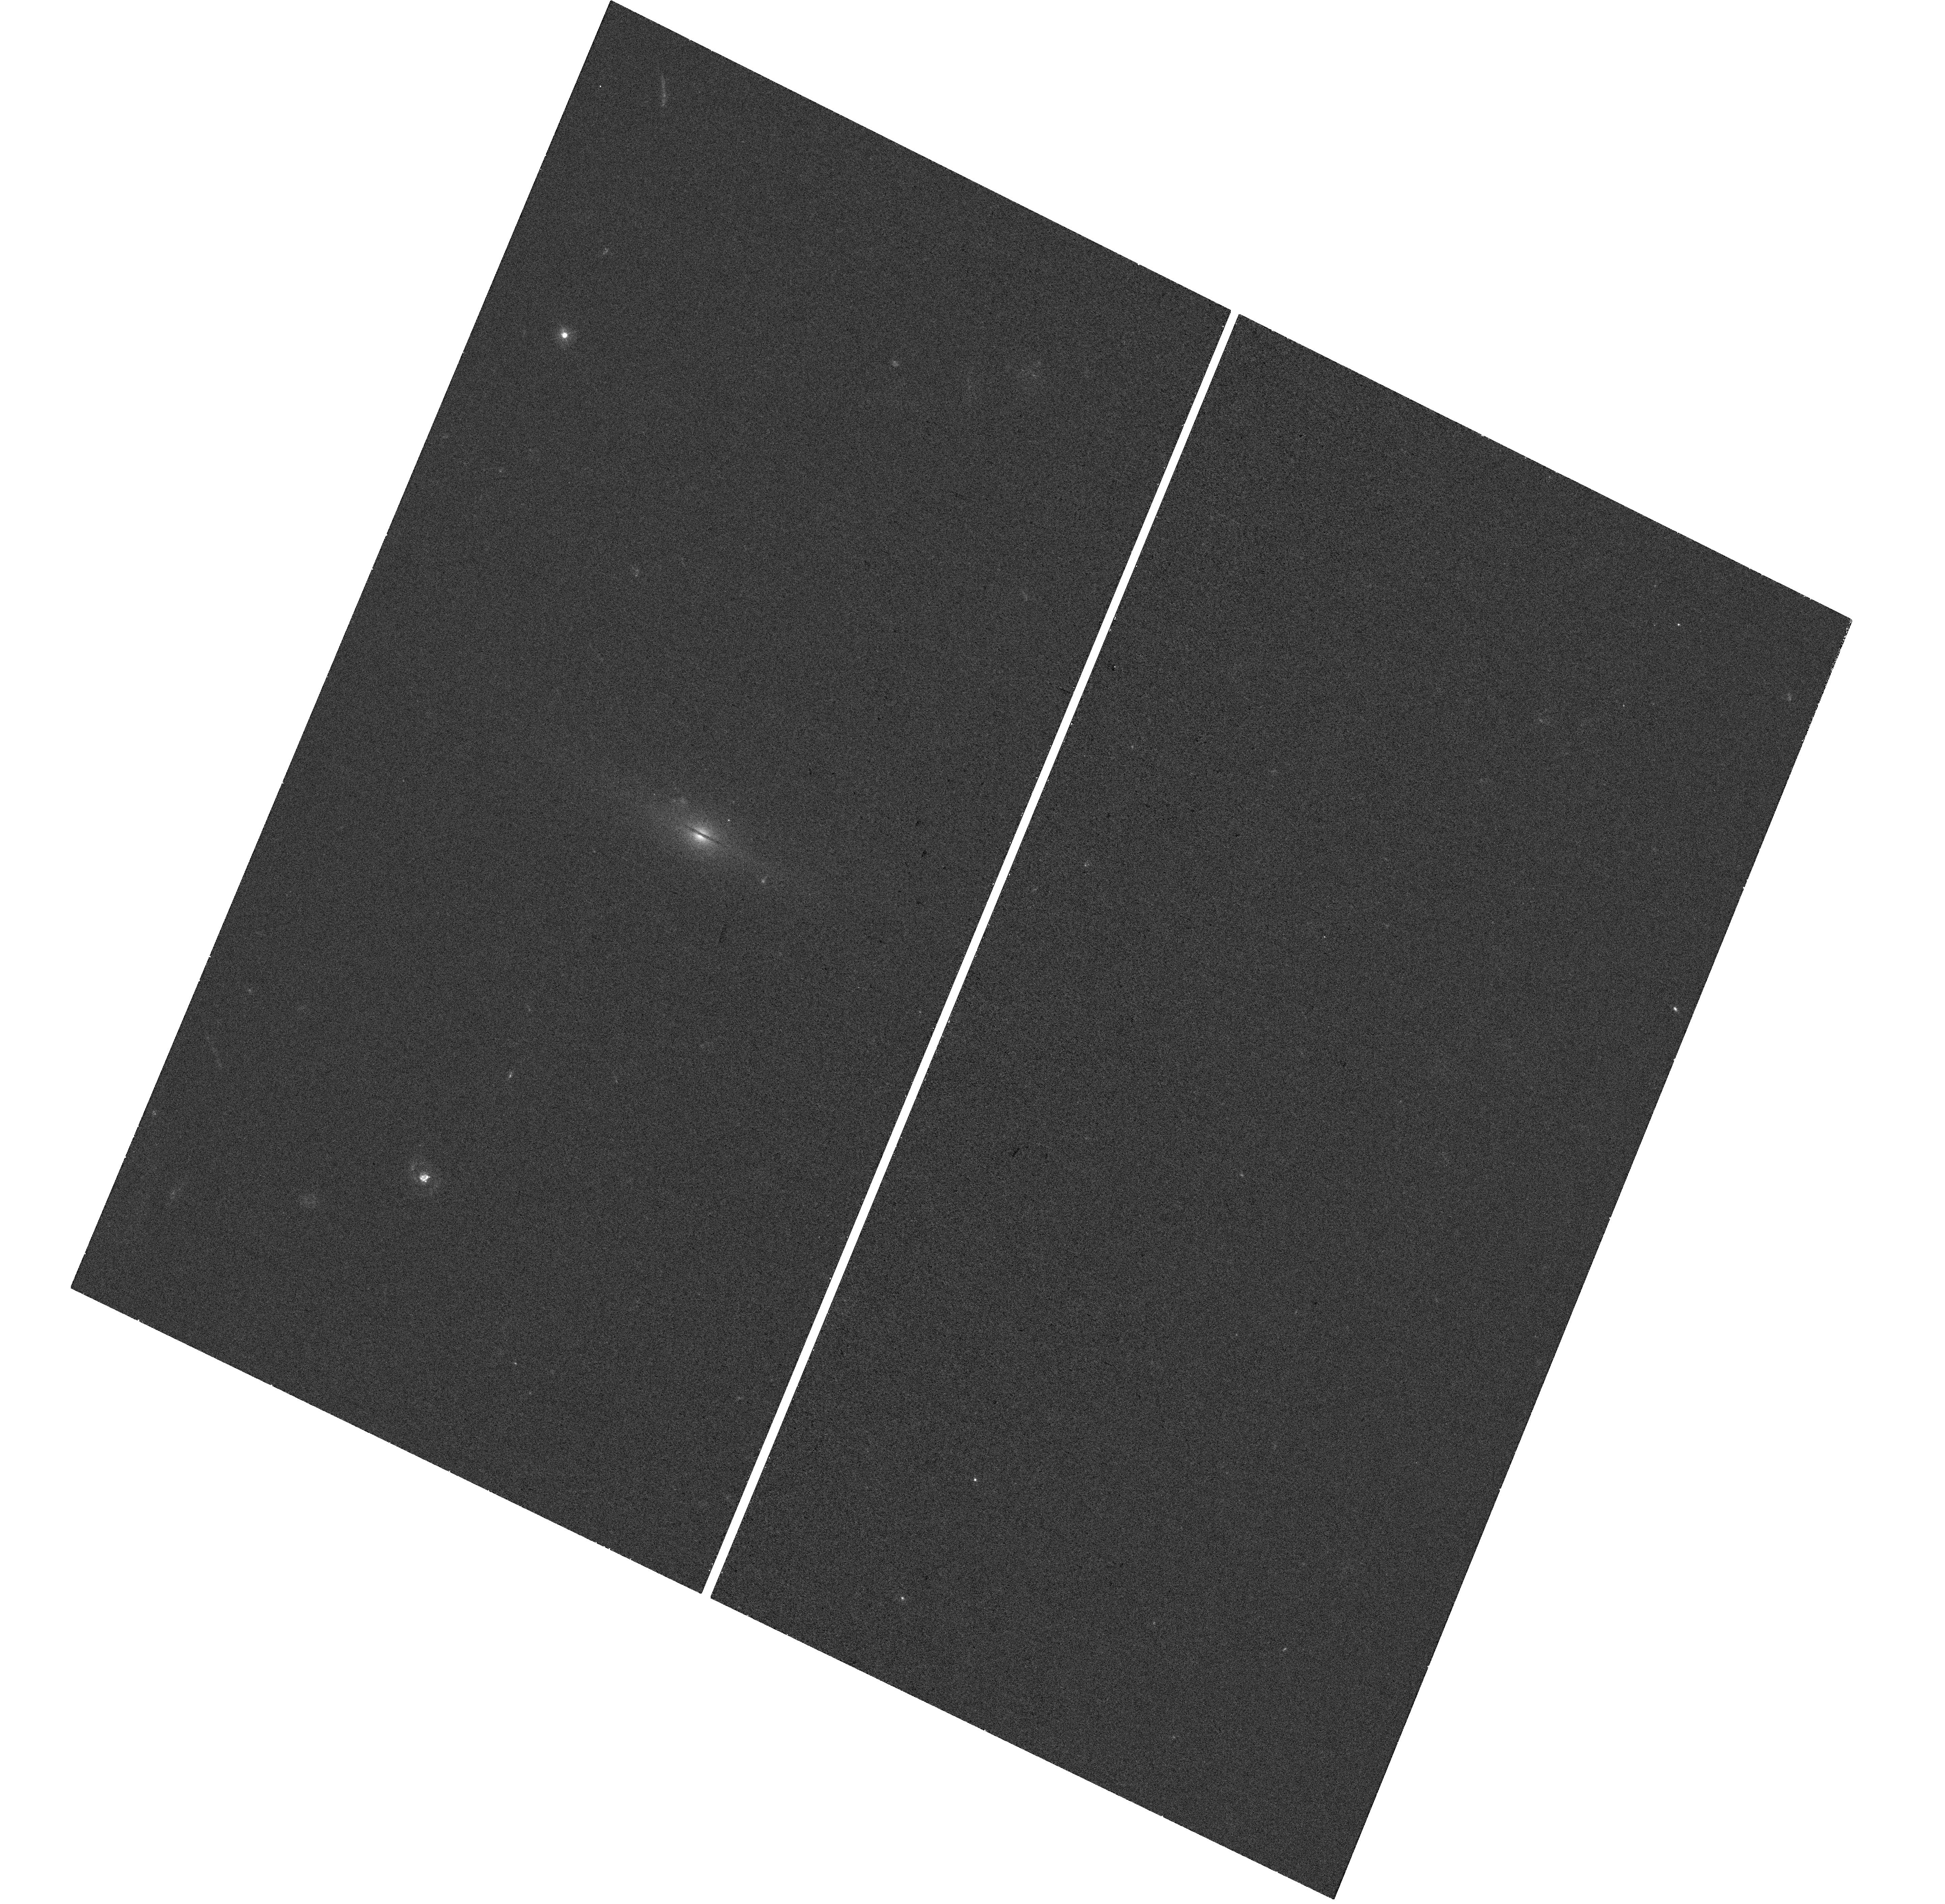
Target: HLX-1. Instrument: WFC3/UVIS. Filter: F300X. Exposure: 26 min. Observation ID: hst_15086_a2_wfc3_uvis_f300x_idjna2

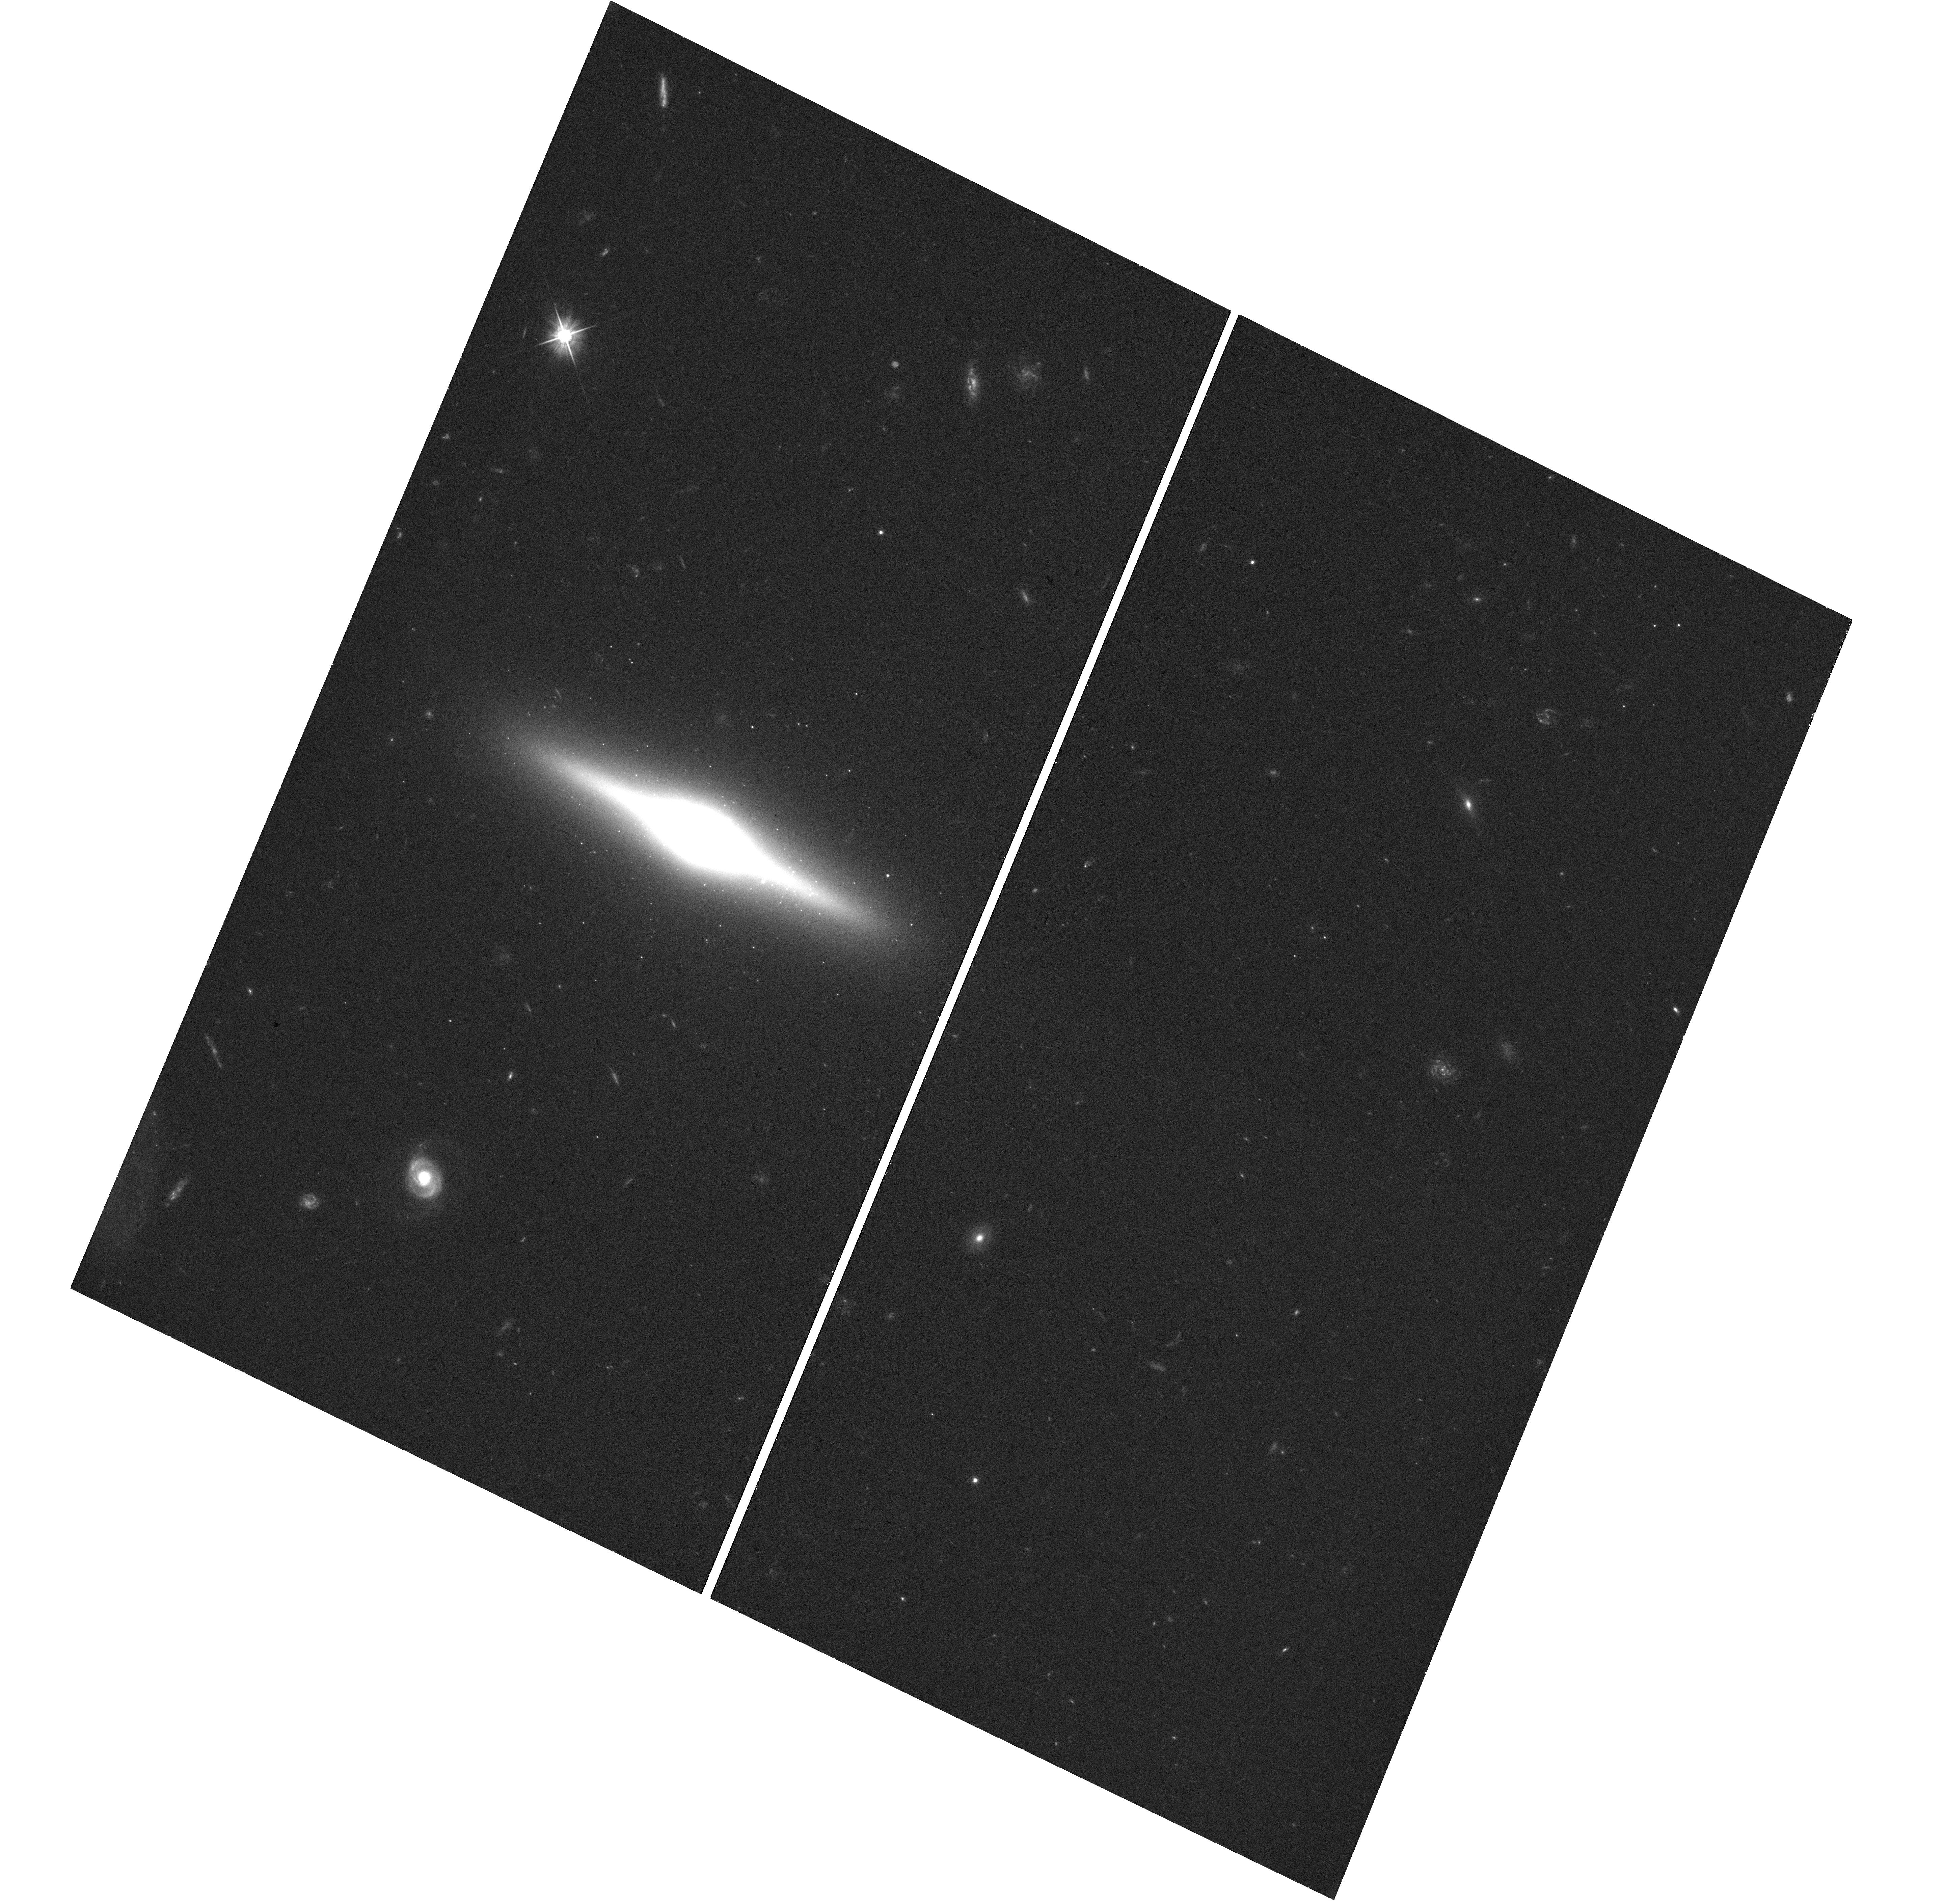
Target: HLX-1. Instrument: WFC3/UVIS. Filter: F555W. Exposure: 27 min. Observation ID: hst_15086_a2_wfc3_uvis_f555w_idjna2

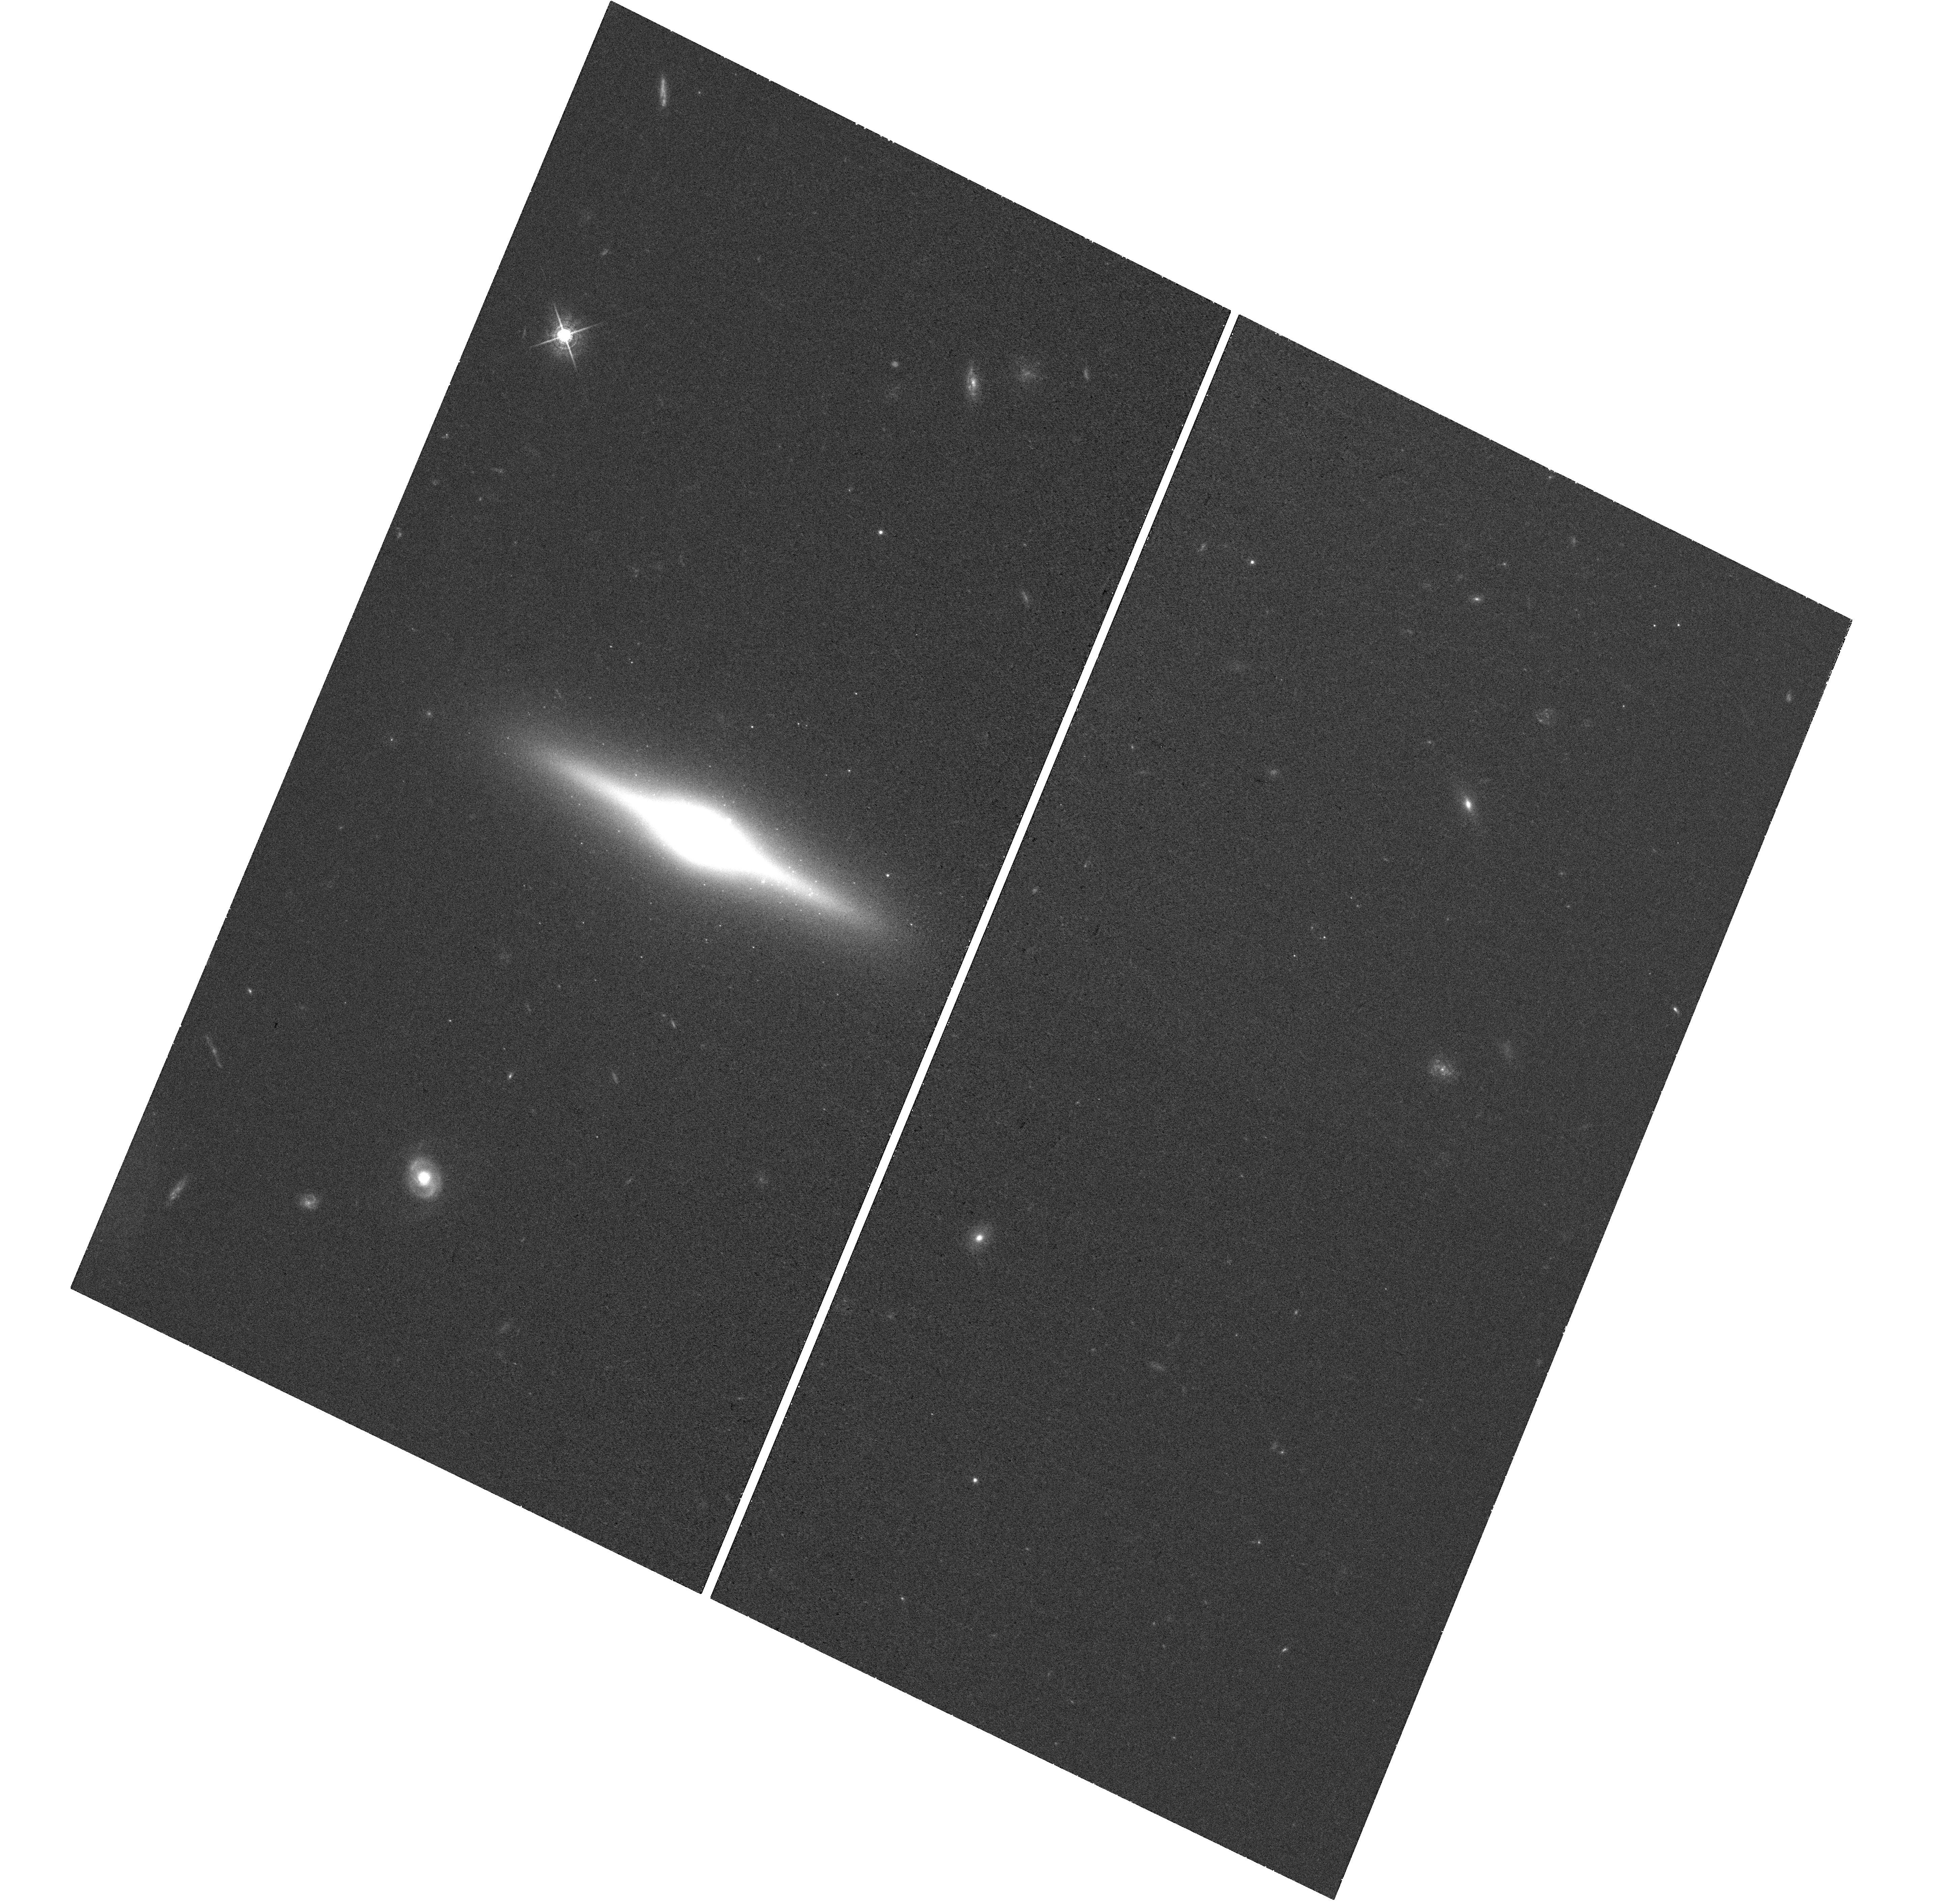
Target: HLX-1. Instrument: WFC3/UVIS. Filter: F621M. Exposure: 27 min. Observation ID: hst_15086_a2_wfc3_uvis_f621m_idjna2

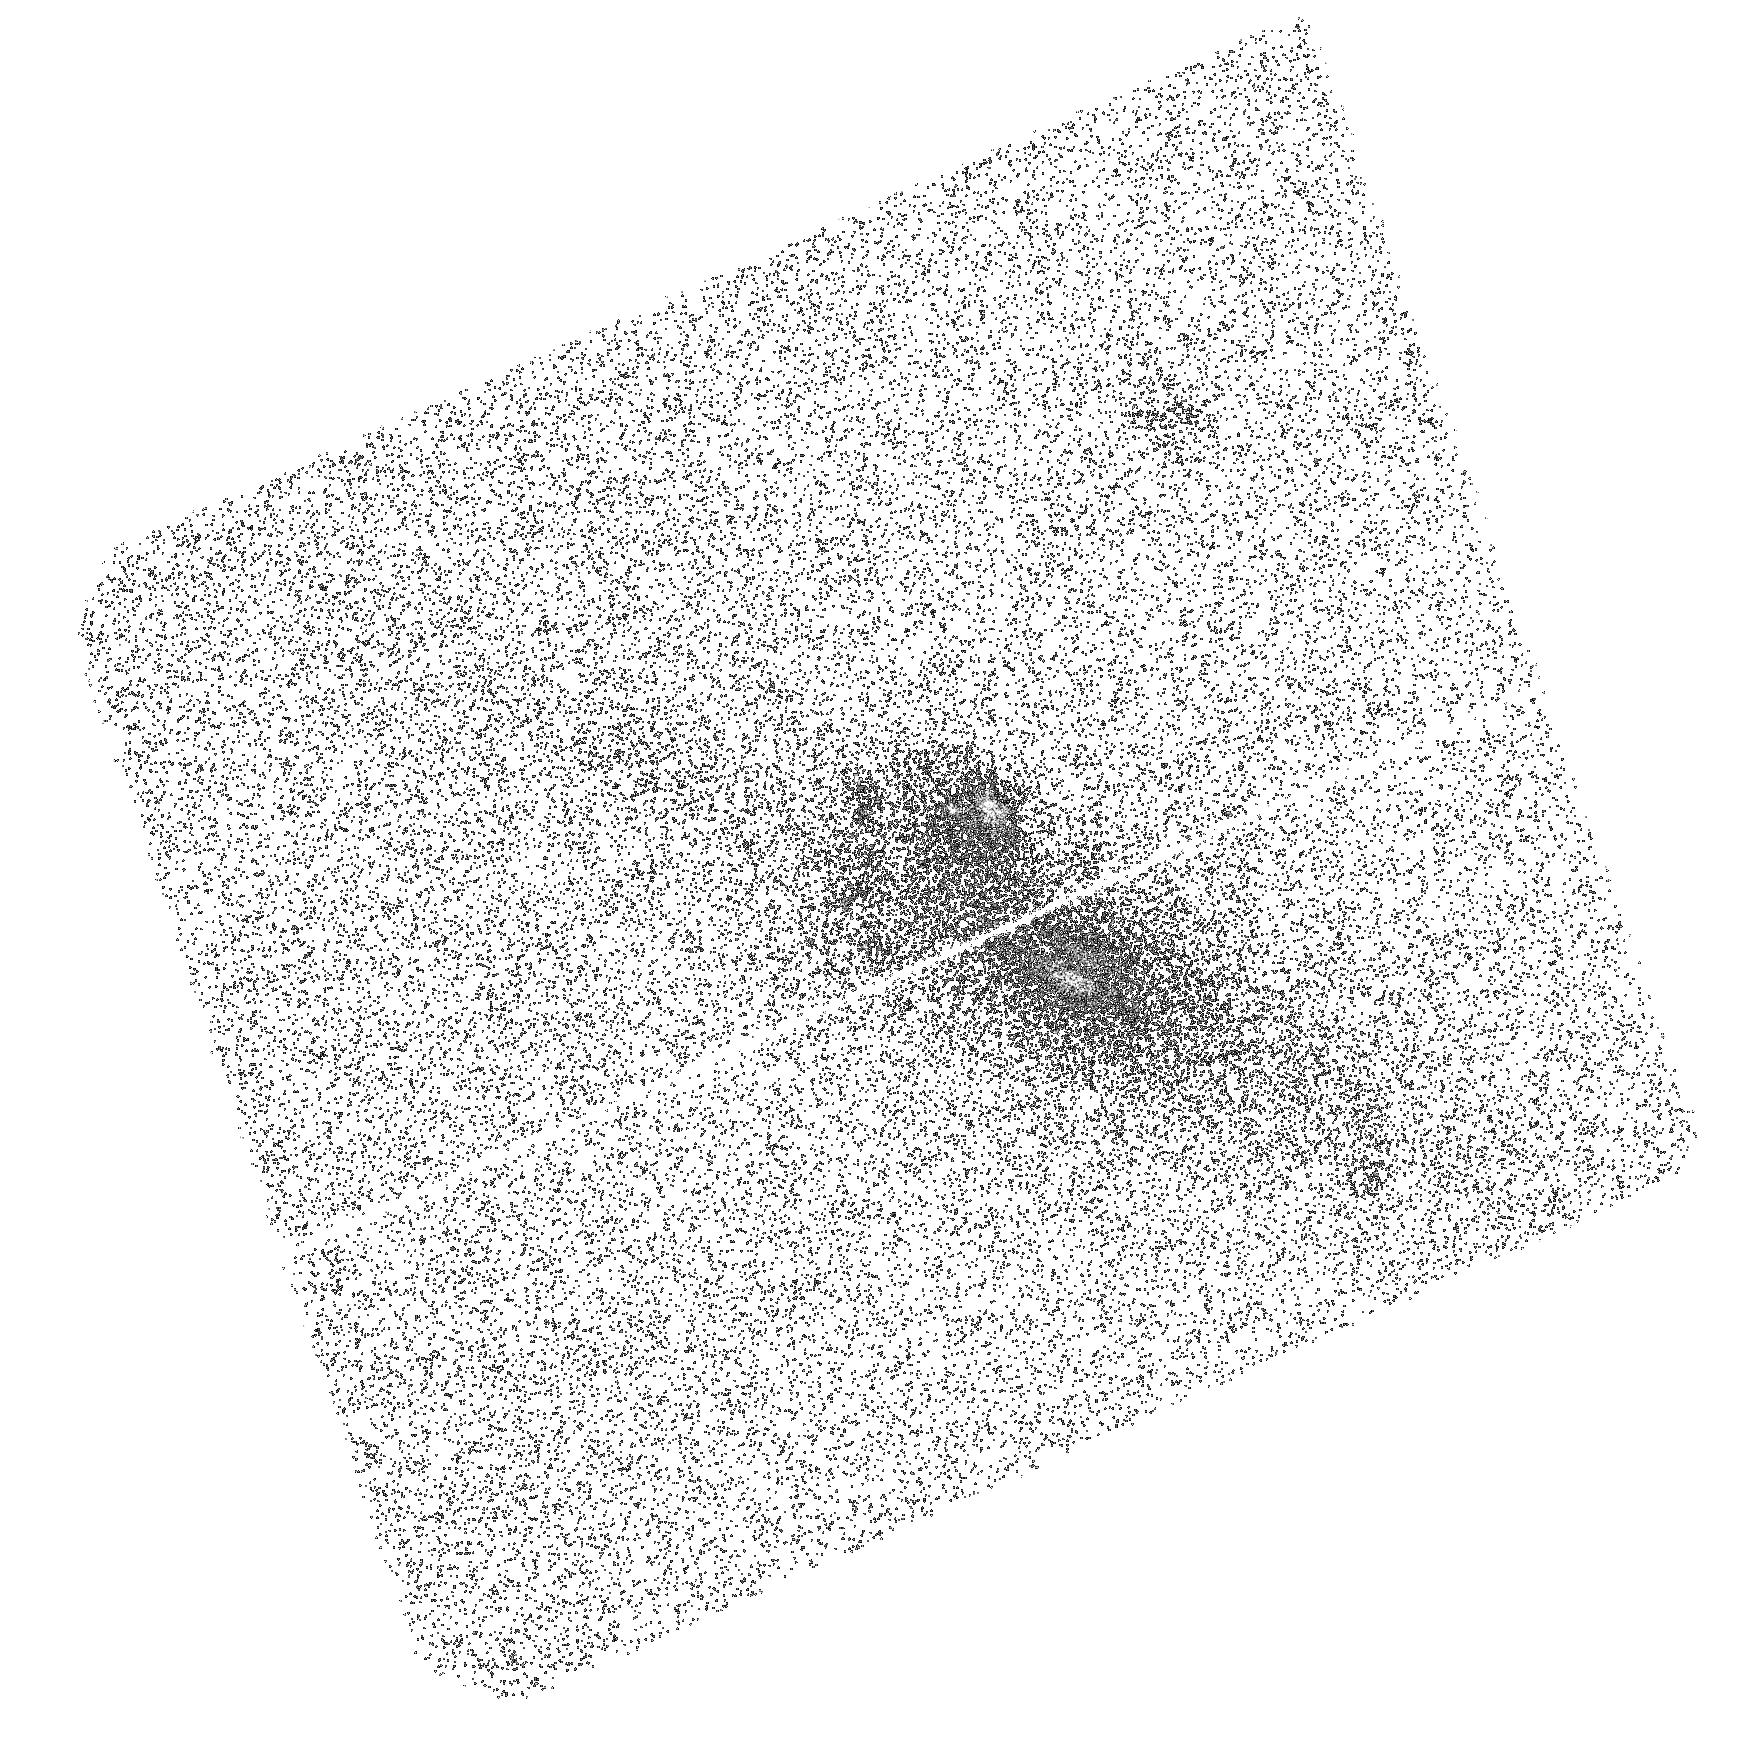
Target: HLX-1. Instrument: ACS/SBC. Filter: F140LP. Exposure: 46 min. Observation ID: hst_15086_02_acs_sbc_f140lp_jdjn02

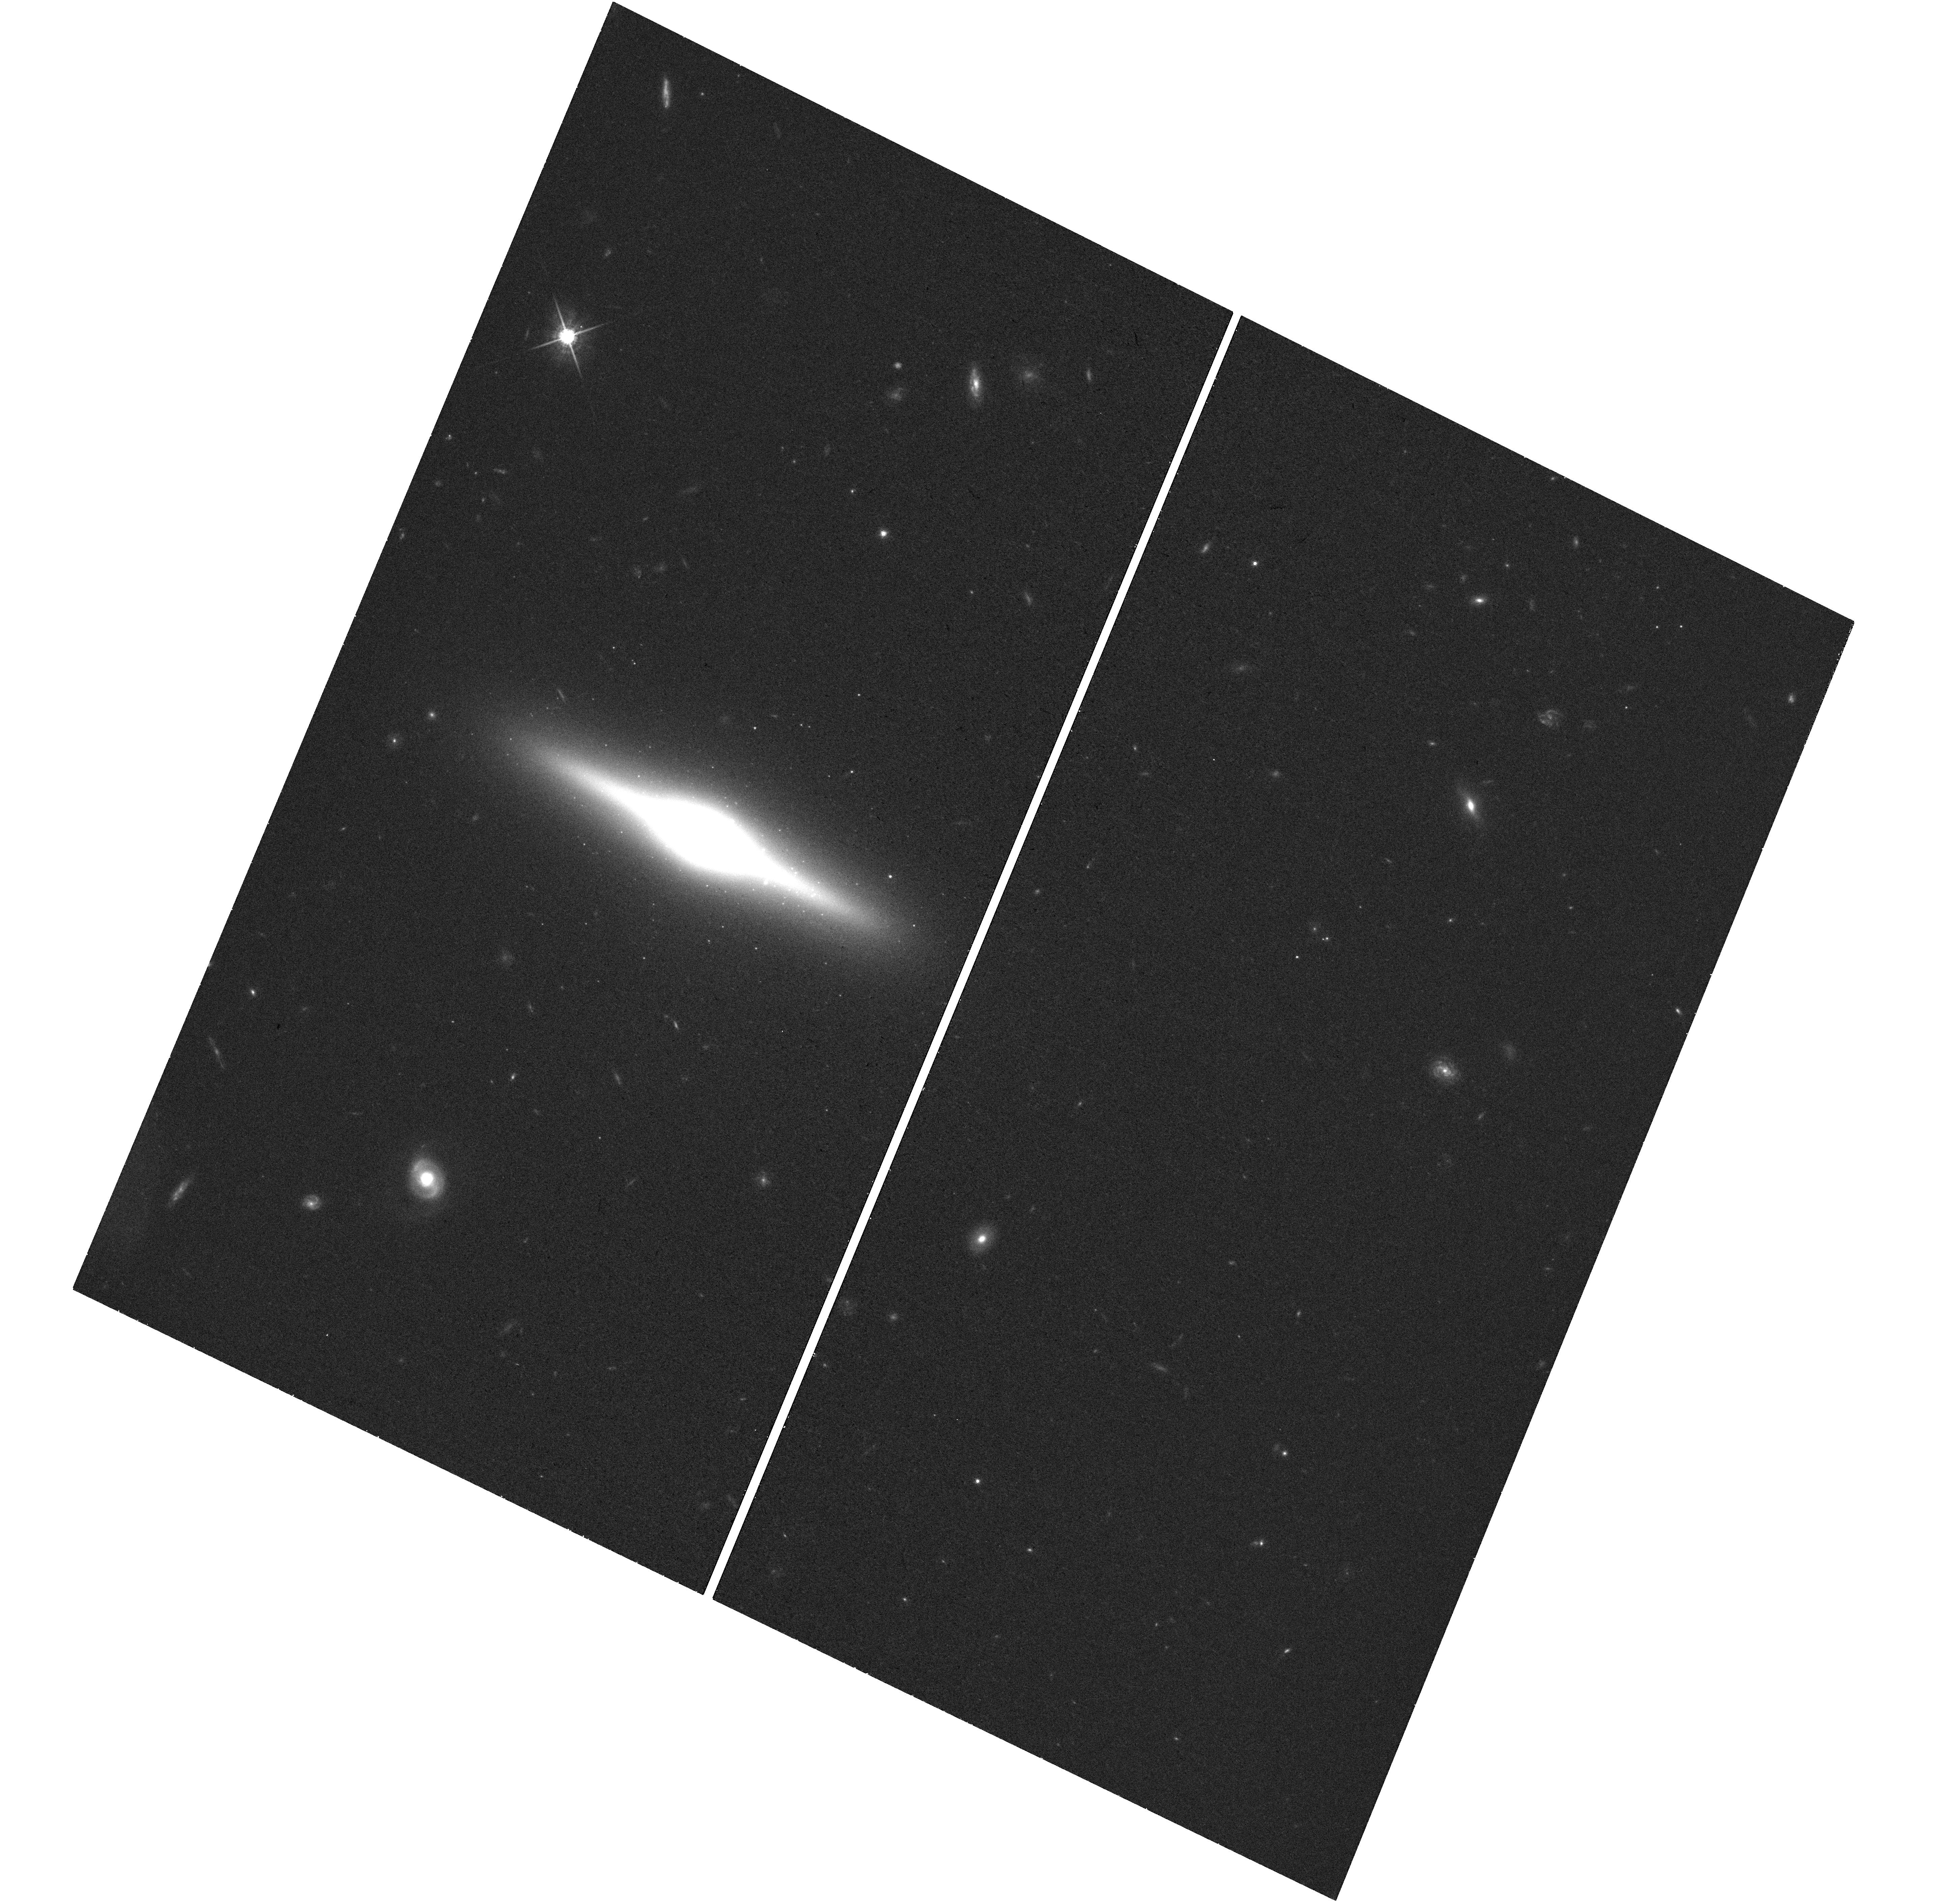
Target: HLX-1. Instrument: WFC3/UVIS. Filter: F775W. Exposure: 27 min. Observation ID: hst_15086_a2_wfc3_uvis_f775w_idjna2

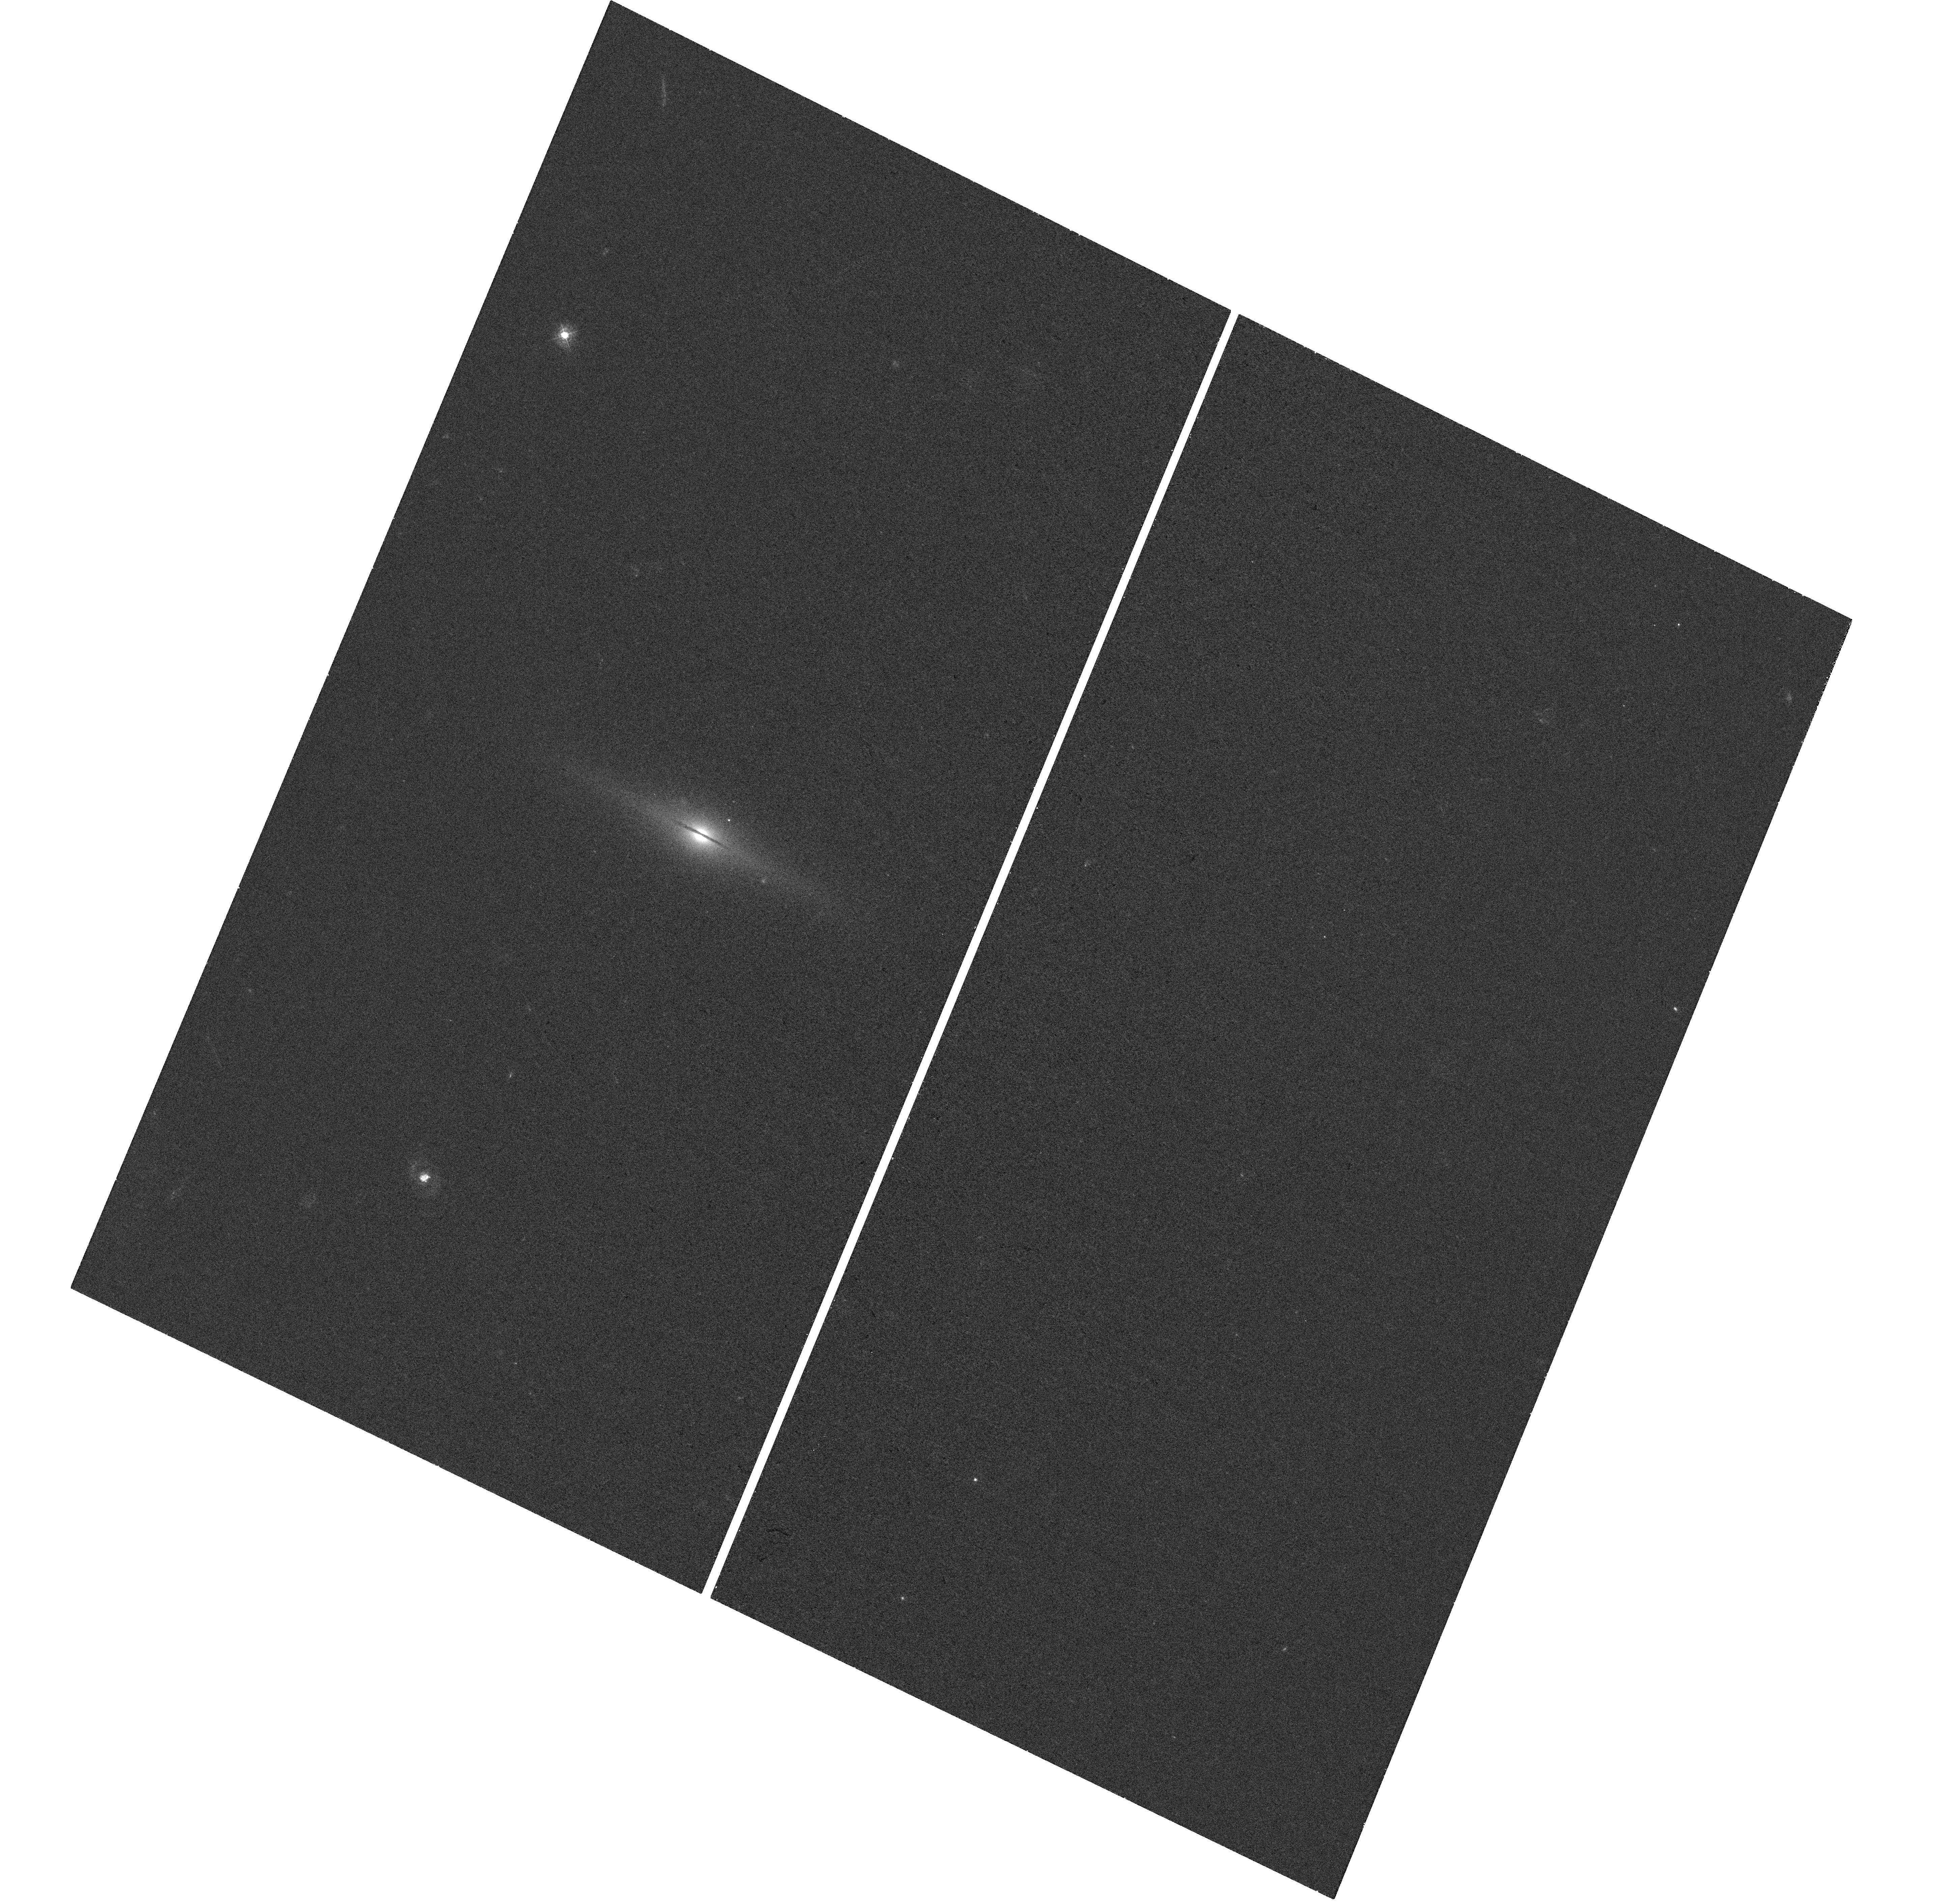
Target: HLX-1. Instrument: WFC3/UVIS. Filter: F336W. Exposure: 26 min. Observation ID: hst_15086_a2_wfc3_uvis_f336w_idjna2

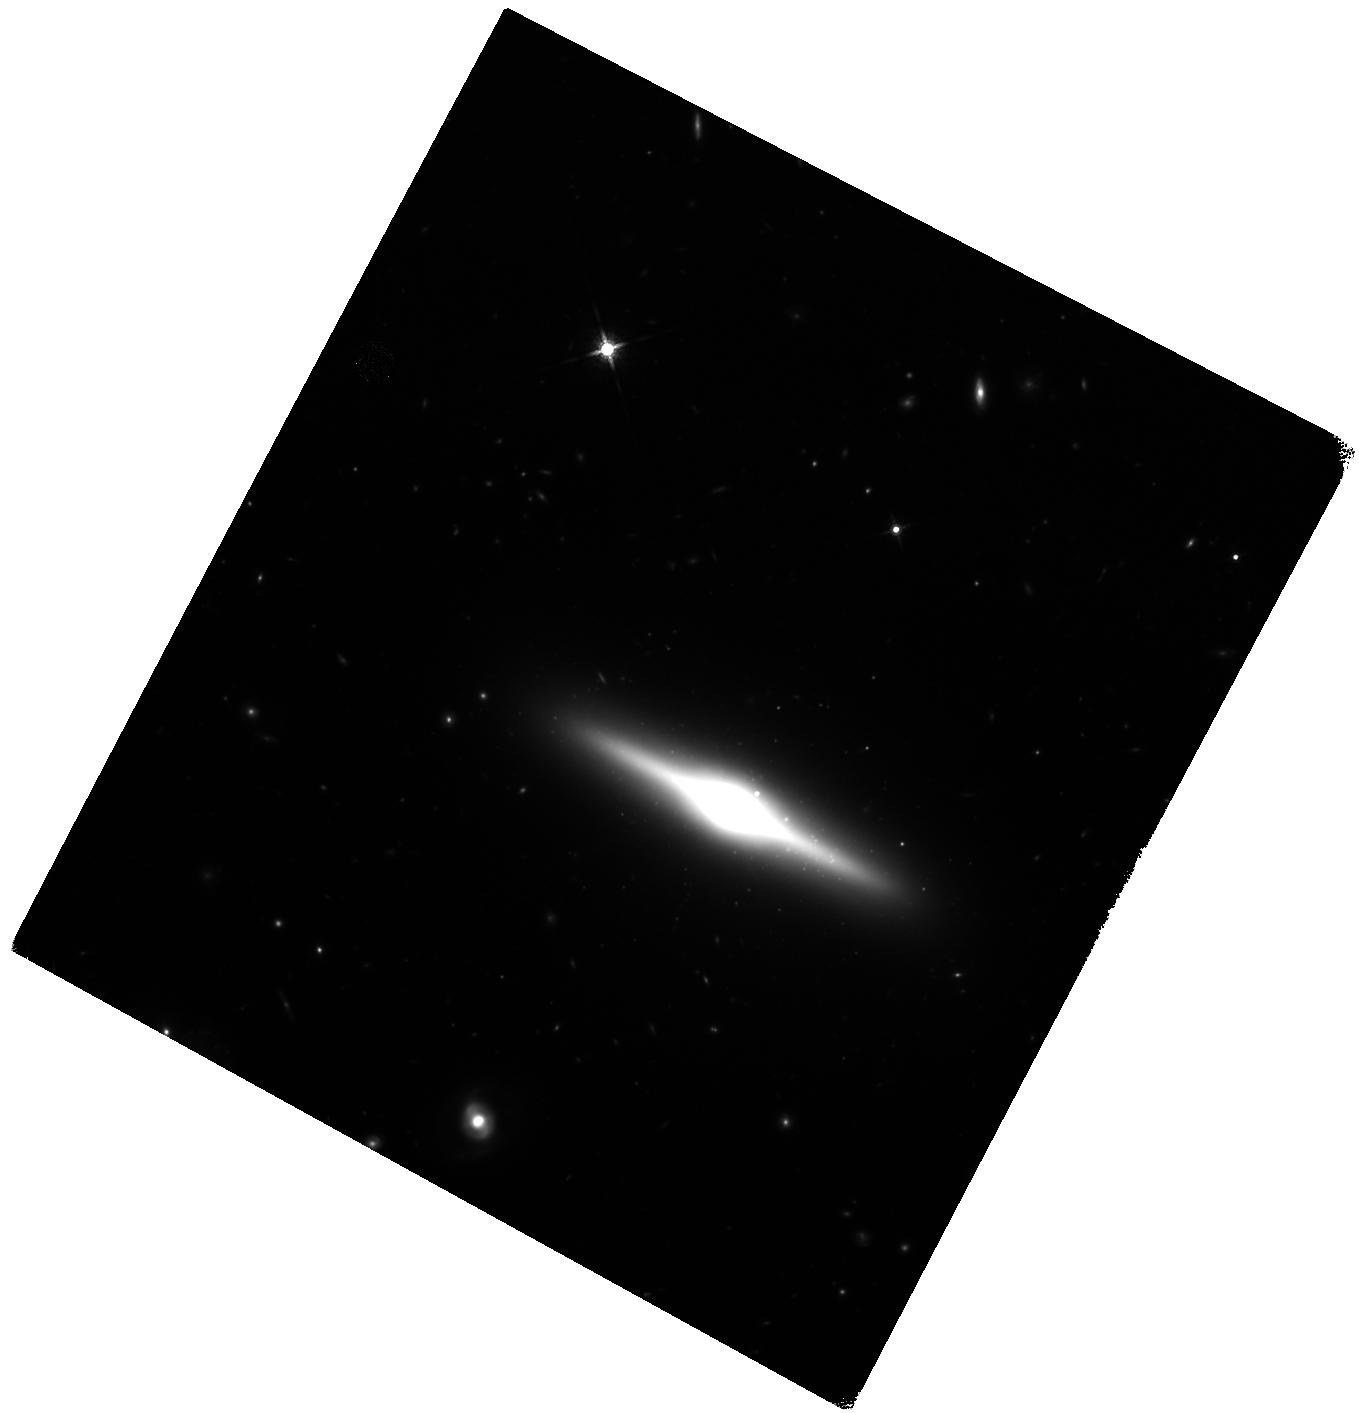
Target: HLX-1. Instrument: WFC3/IR. Filter: F160W. Exposure: 47 min. Observation ID: hst_15086_01_wfc3_ir_f160w_idjn01

Age and mass of the star cluster around the intermediate-mass black hole HLX-1 (PI: Soria, Roberto)

We propose to study the optical counterpart of the intermediate-mass black hole (IMBH) HLX-1, about 3 years after its last X-ray outburst. Previous HST observations taken at epochs closer to an outburst show a variable near-UV/blue component, plus a constant red/near-IR component. The redder component probably comes from an old stellar population around the black hole; the bluer component may be a combination of emission from an irradiated accretion disk, and from a young stellar population. Their relative contributions and the age of the stellar population(s) are still subject of debate. By re-observing the system when the irradiated component is minimal, we will determine whether the near-UV/blue optical emission has declined even further and whether the red/near-IR optical emission has stayed approximately constant. This will tell us whether the optical counterpart is a massive star cluster, and place a strong upper limit to the young stellar population around the IMBH. Having determined the constant contribution of the stellar emission, we will then insert it into broad-band models of the emission in outburst, and obtain a better estimate of the accretion disk parameters, constraining formation and evolution scenarios for the IMBH. We will use the same set of filters as in previous HST observations, for direct comparison of brightness and colors: F140LP (ACS SBC); F300X, F336W, F390W, F555W, F621M, F775W (WFC3 UVIS); F105W, F160W (WFC3 IR). We request a total of 7 orbits.